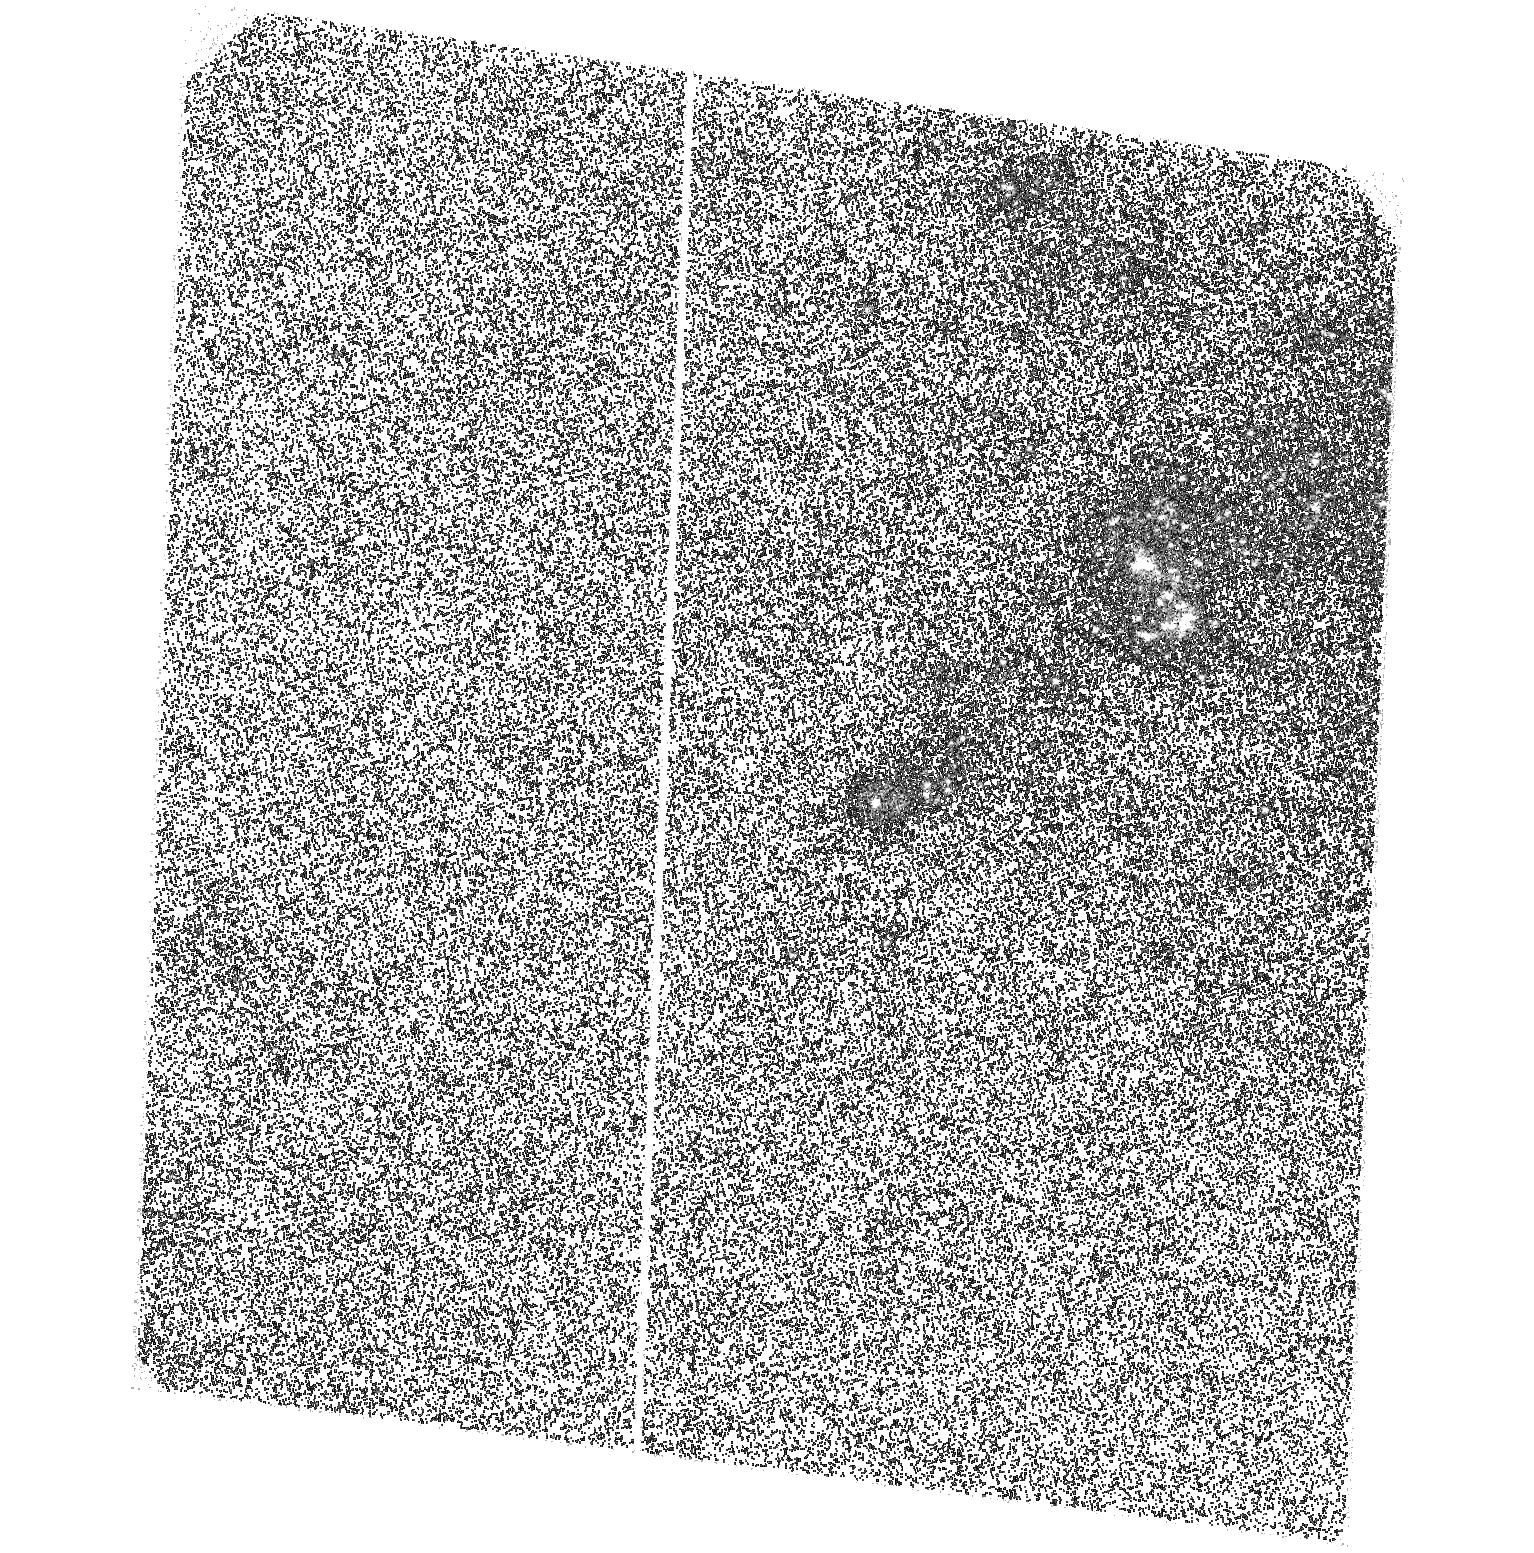
Target: NGC6946SNR. Instrument: ACS/SBC. Filter: F140LP. Exposure: 46 min. Observation ID: hst_11200_01_acs_sbc_f140lp_j9z301

An Ultraluminous EUV Source? (PI: Kaaret, Philip)

Ultraluminous X-ray sources (ULXs) are bright, irregularly variable, non-nuclear, X-ray sources with apparent luminosities exceeding the Eddington limit for stellar-mass black holes. There is great interest in ULXs because they may represent a new class of black holes with masses intermediate between stellar-mass and supermassive black holes. Recently, it has been found that X-ray emission from the nebula MF 16 in the galaxy NGC 6946, previously thought to be an usually luminous supernova remnant, actually arises from an accreting compact object. Optical spectroscopy of nebula shows that it is powered via photoionization by an extreme ultraviolet (EUV) source with a luminosity exceeding that measured from the X-ray source. If correct this would be the first ultraluminous UV source and may be a 10, 000 solar mass black hole. We propose an FUV observation with the ACS/SBC to determine if a highly luminous EUV source is indeed, present within MF 16.